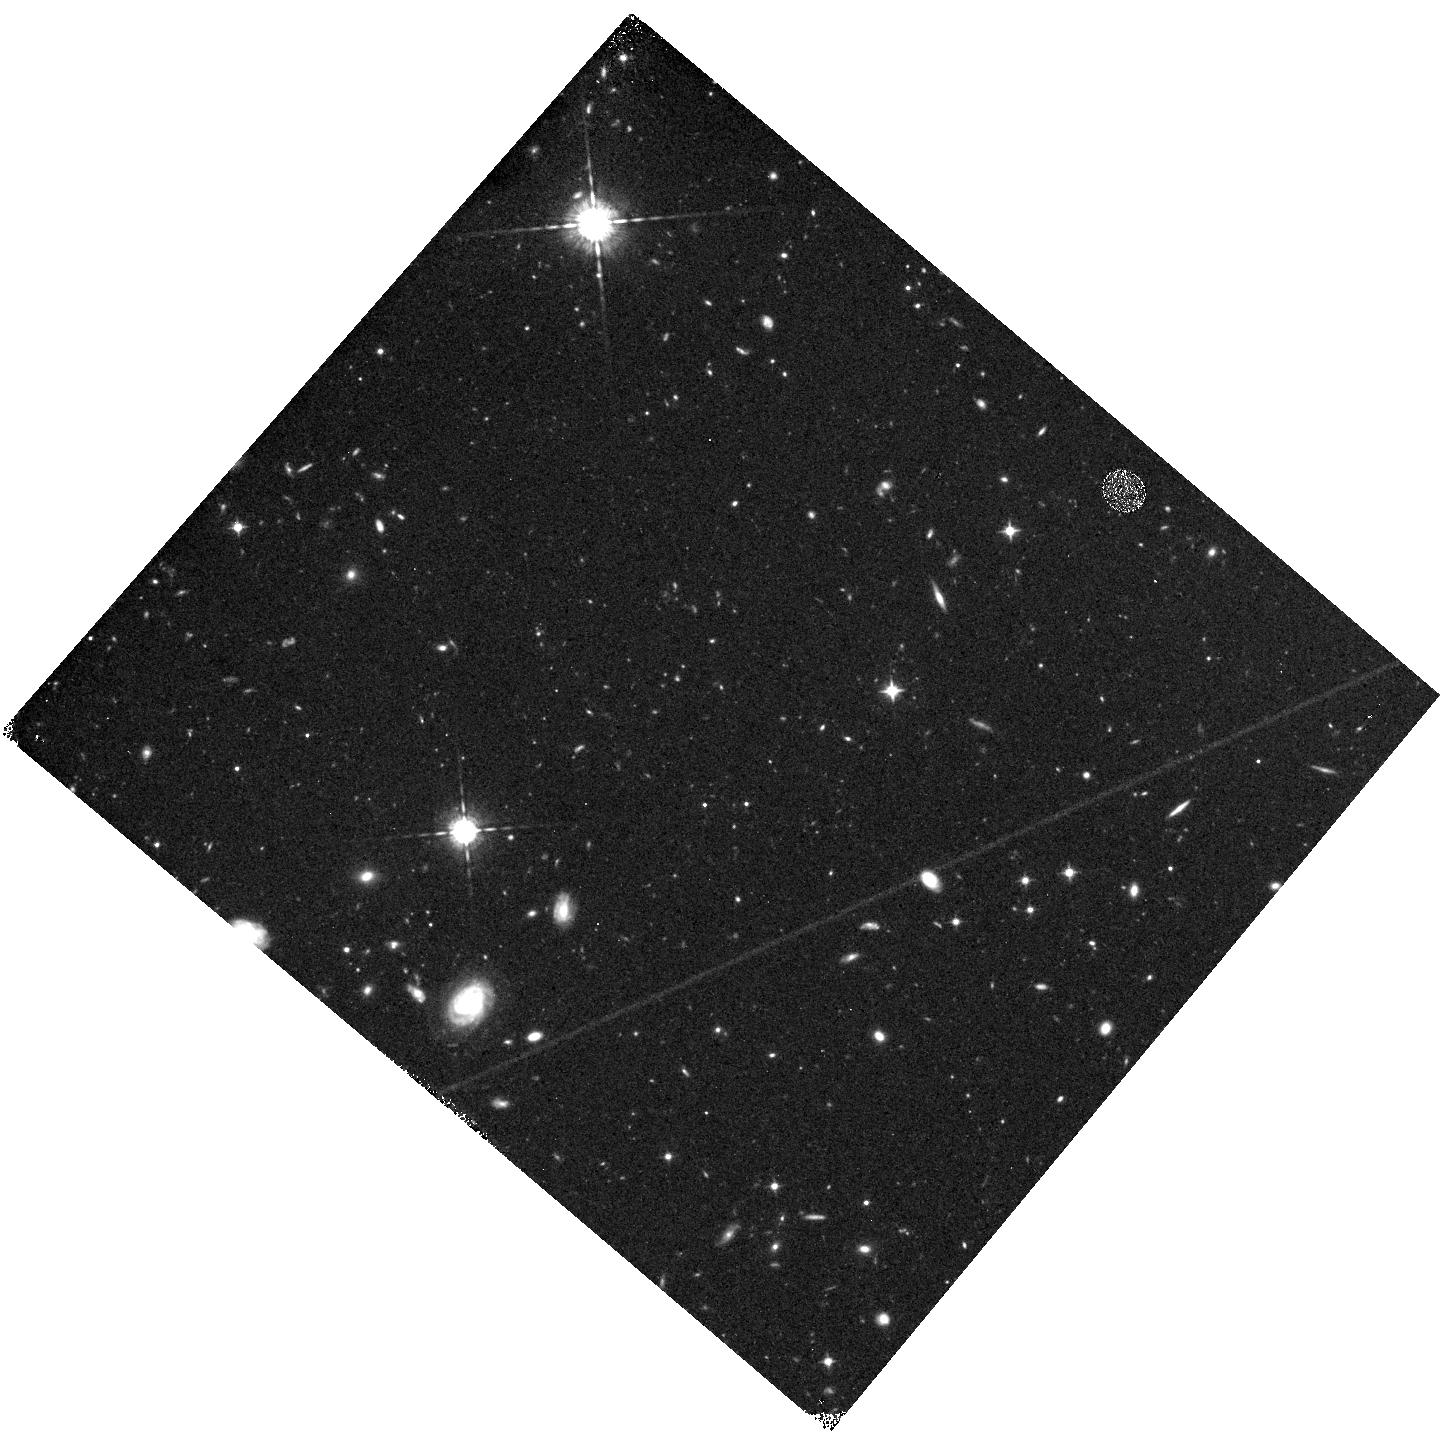
Target: field at RA 328.816°, Dec -44.177°
Instrument: WFC3/IR
Filter: F098M
Exposure: 1.6 h
Observation ID: hst_11541_09_wfc3_ir_f098m_ib6809

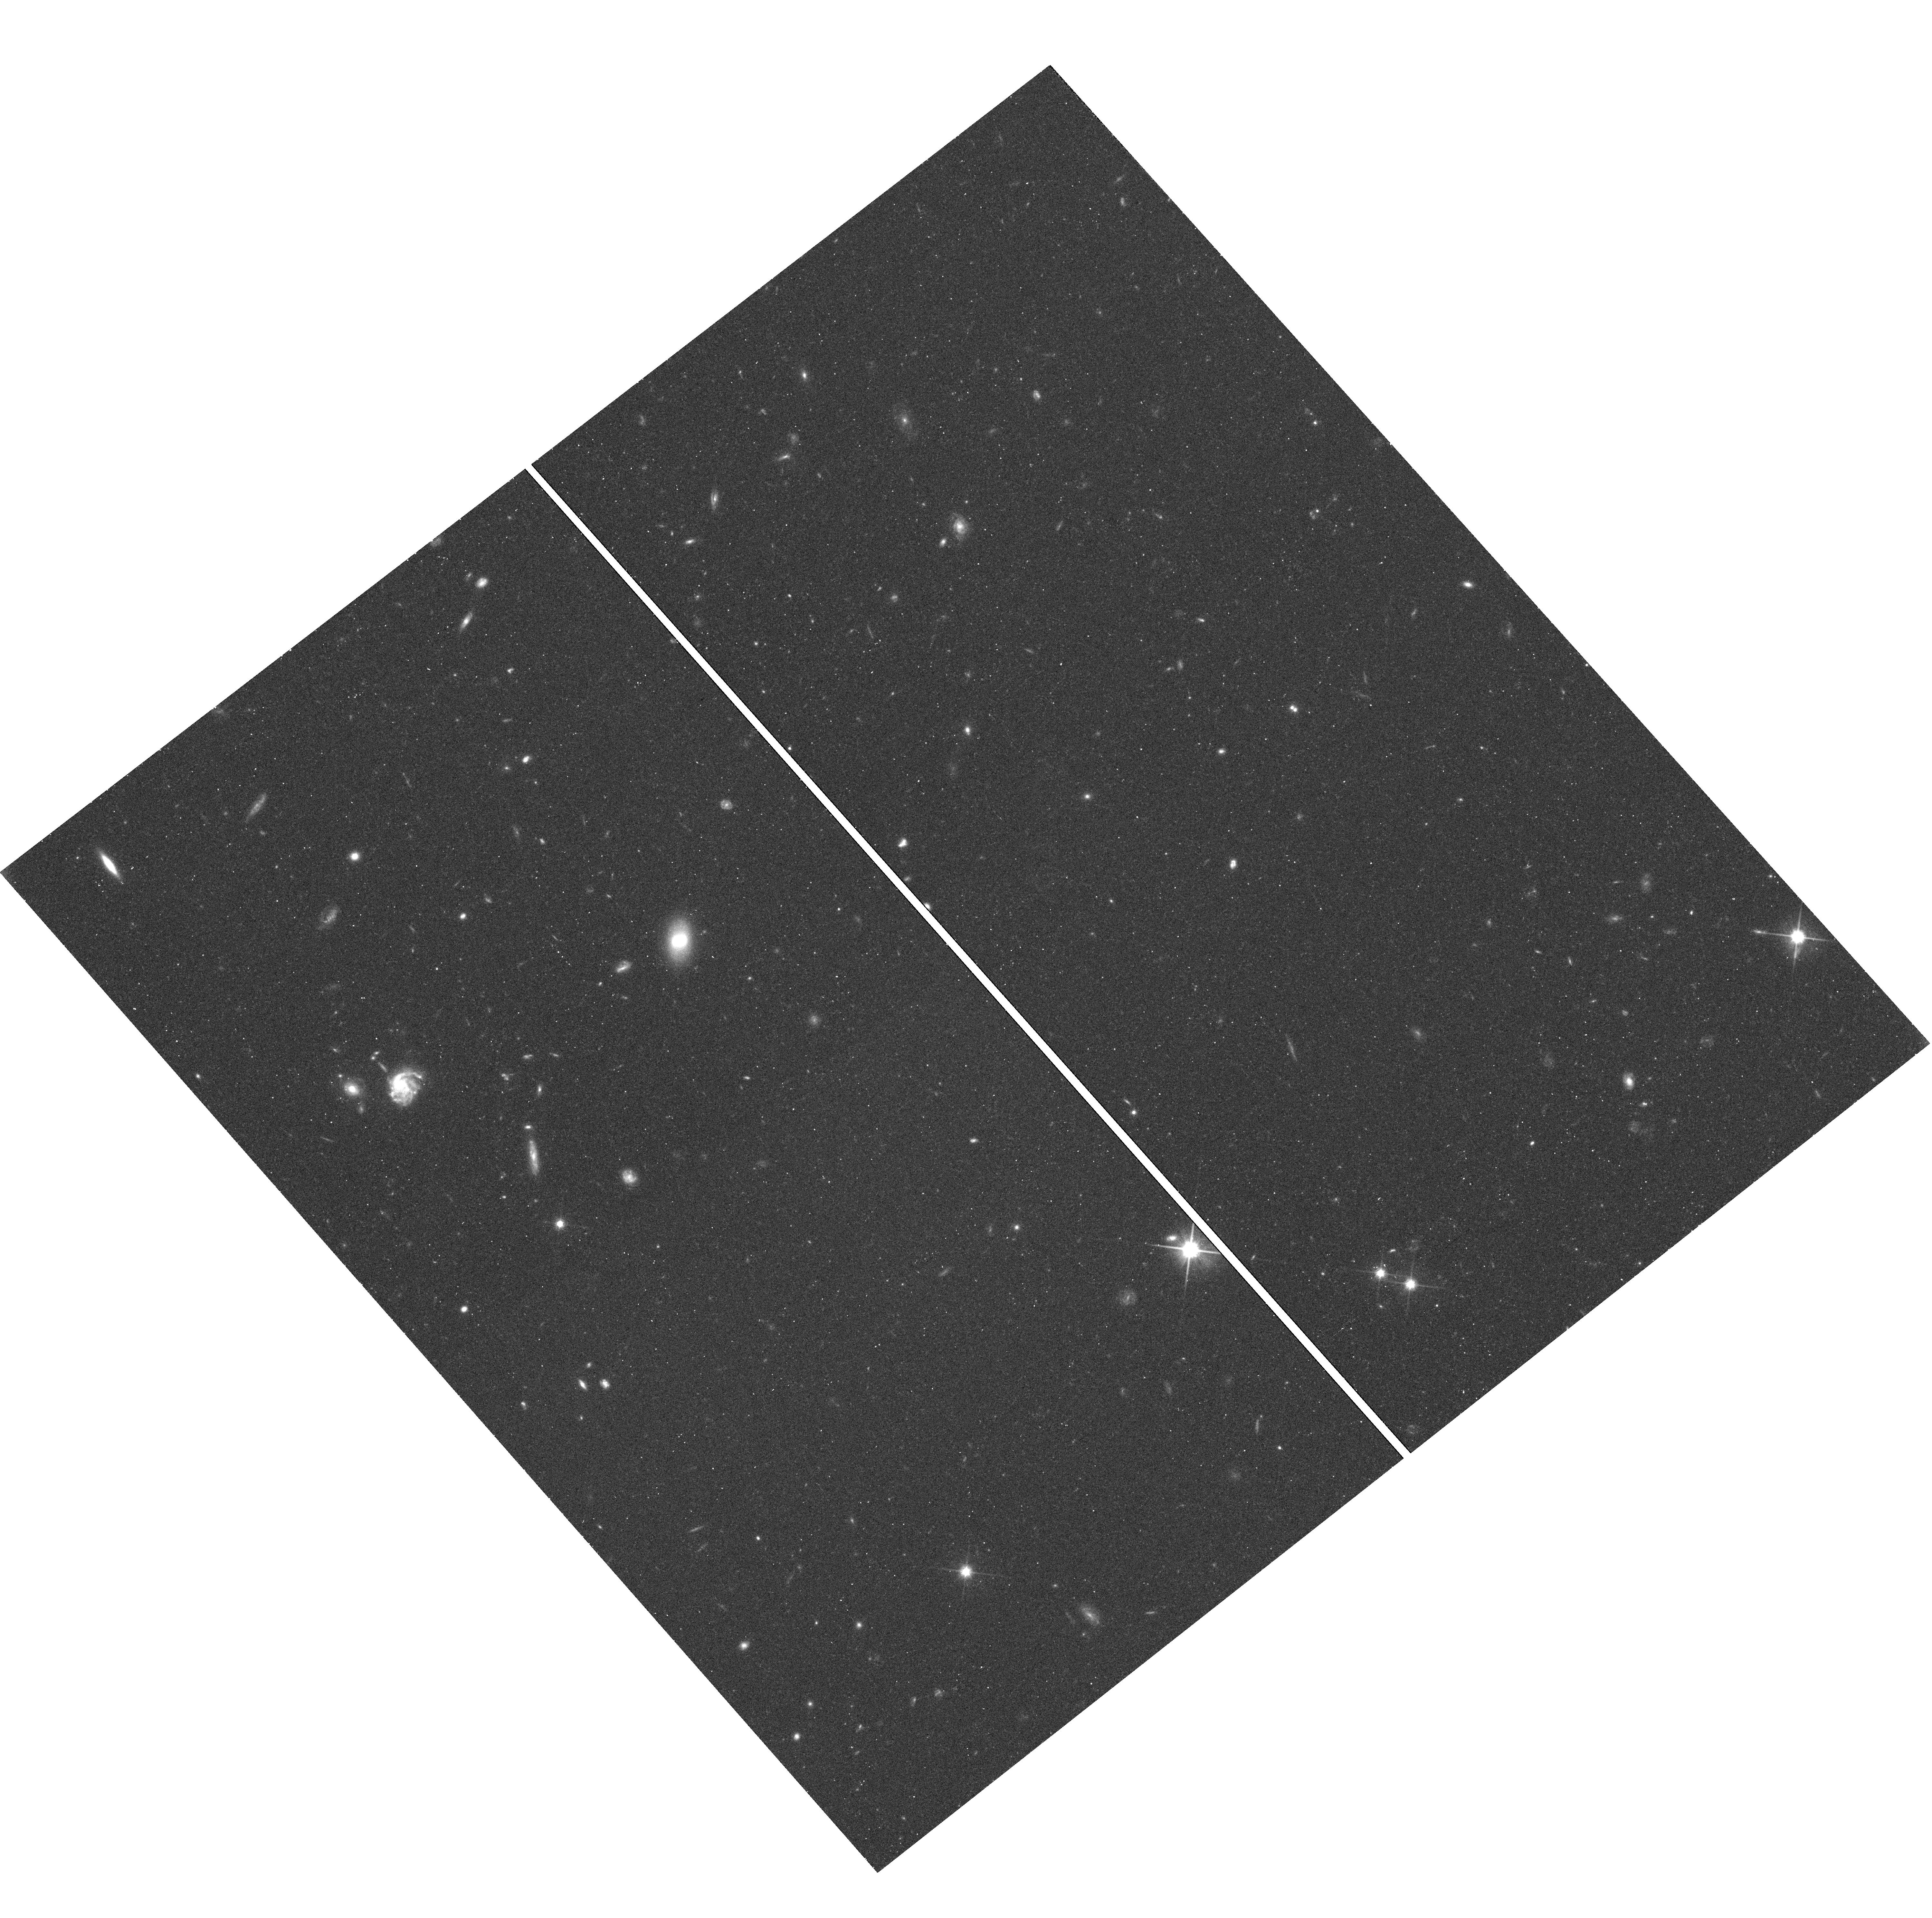
Target: field at RA 36.985°, Dec -41.024°
Instrument: WFC3/UVIS
Filter: F600LP
Exposure: 24 min
Observation ID: hst_11541_03_wfc3_uvis_f600lp_ib6803

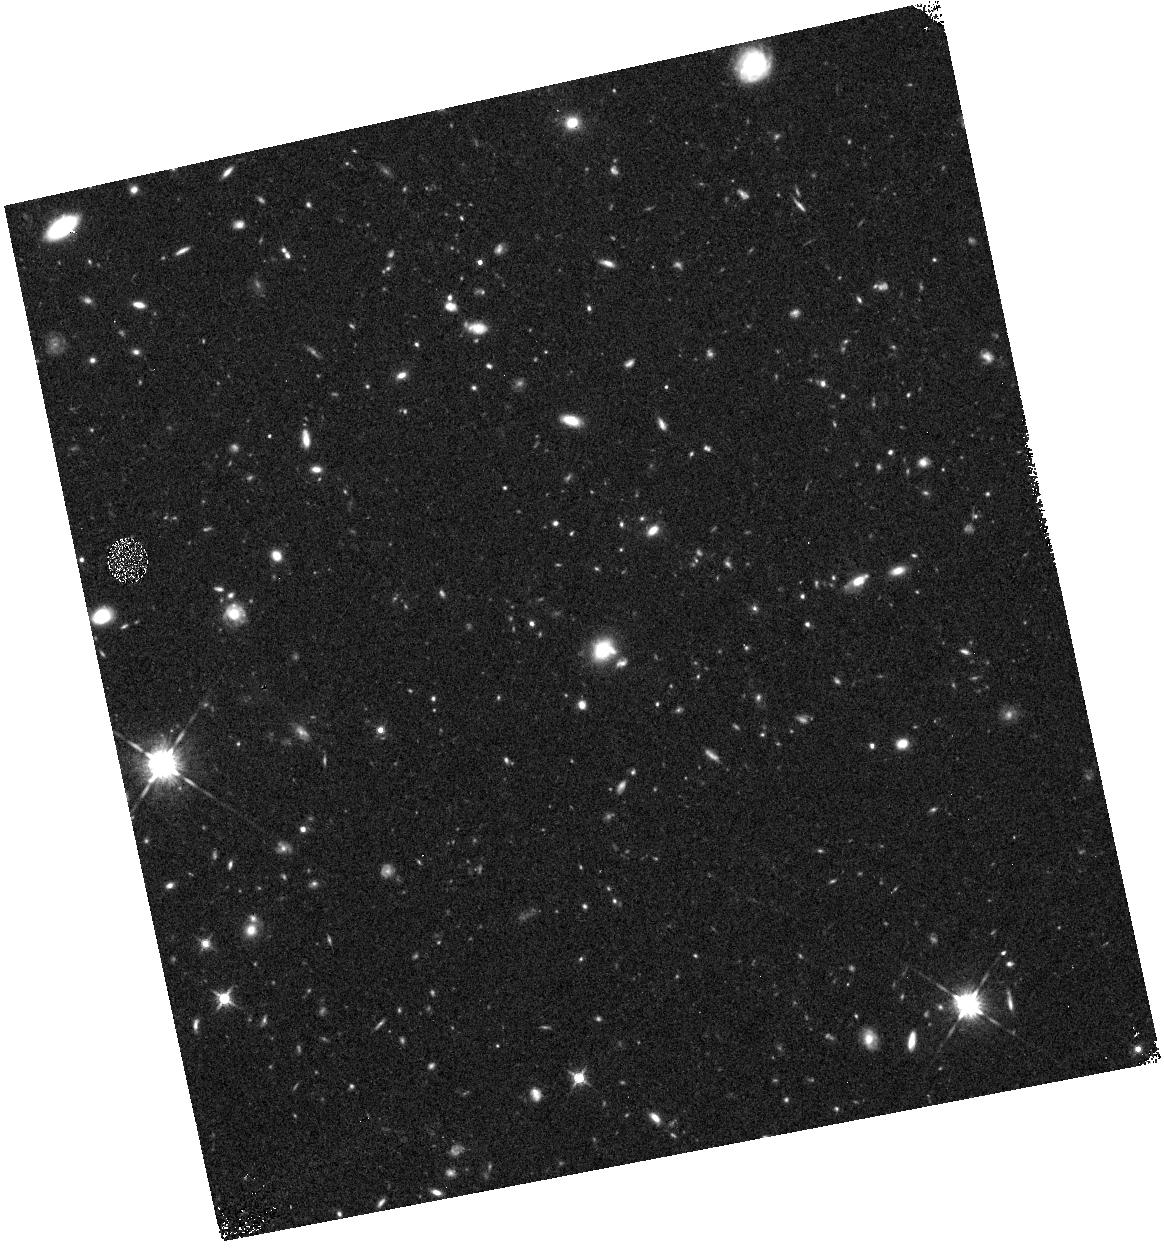
Target: field at RA 40.112°, Dec -18.955°
Instrument: WFC3/IR
Filter: F125W
Exposure: 23 min
Observation ID: hst_11541_04_wfc3_ir_f125w_ib6804

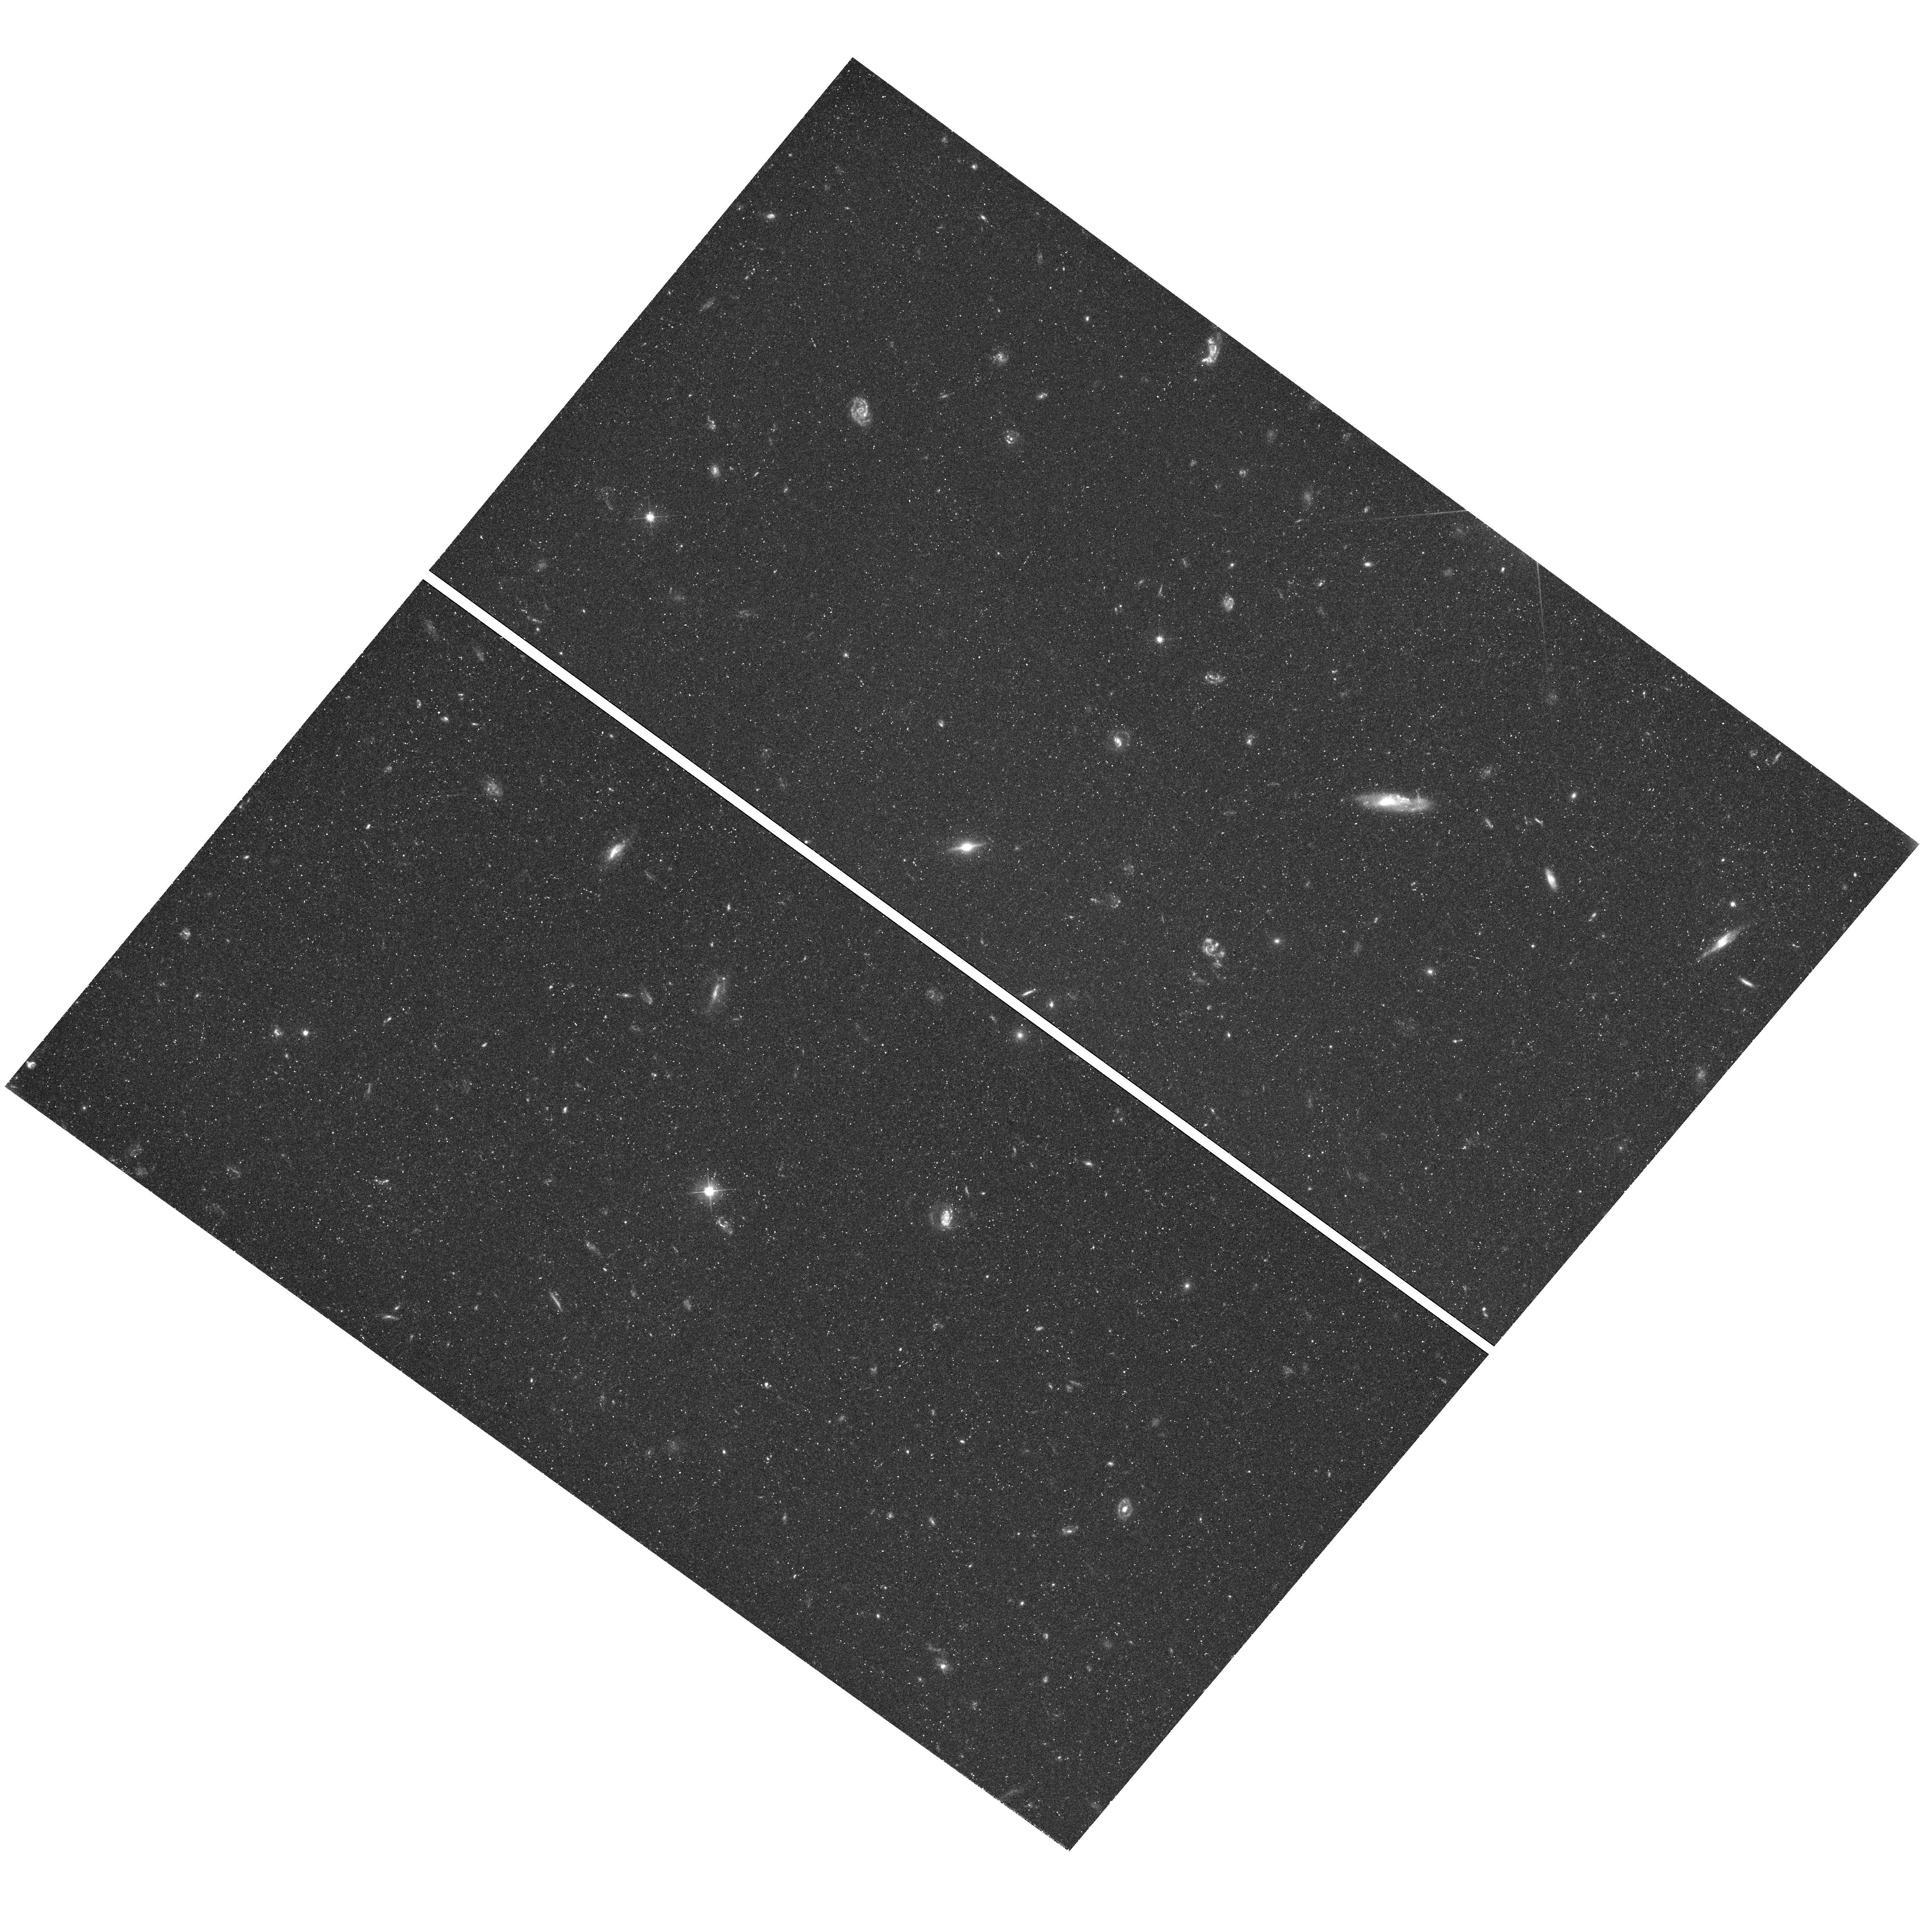
Target: field at RA 166.504°, Dec 34.482°
Instrument: WFC3/UVIS
Filter: F475X
Exposure: 49 min
Observation ID: hst_11541_08_wfc3_uvis_f475x_ib6808

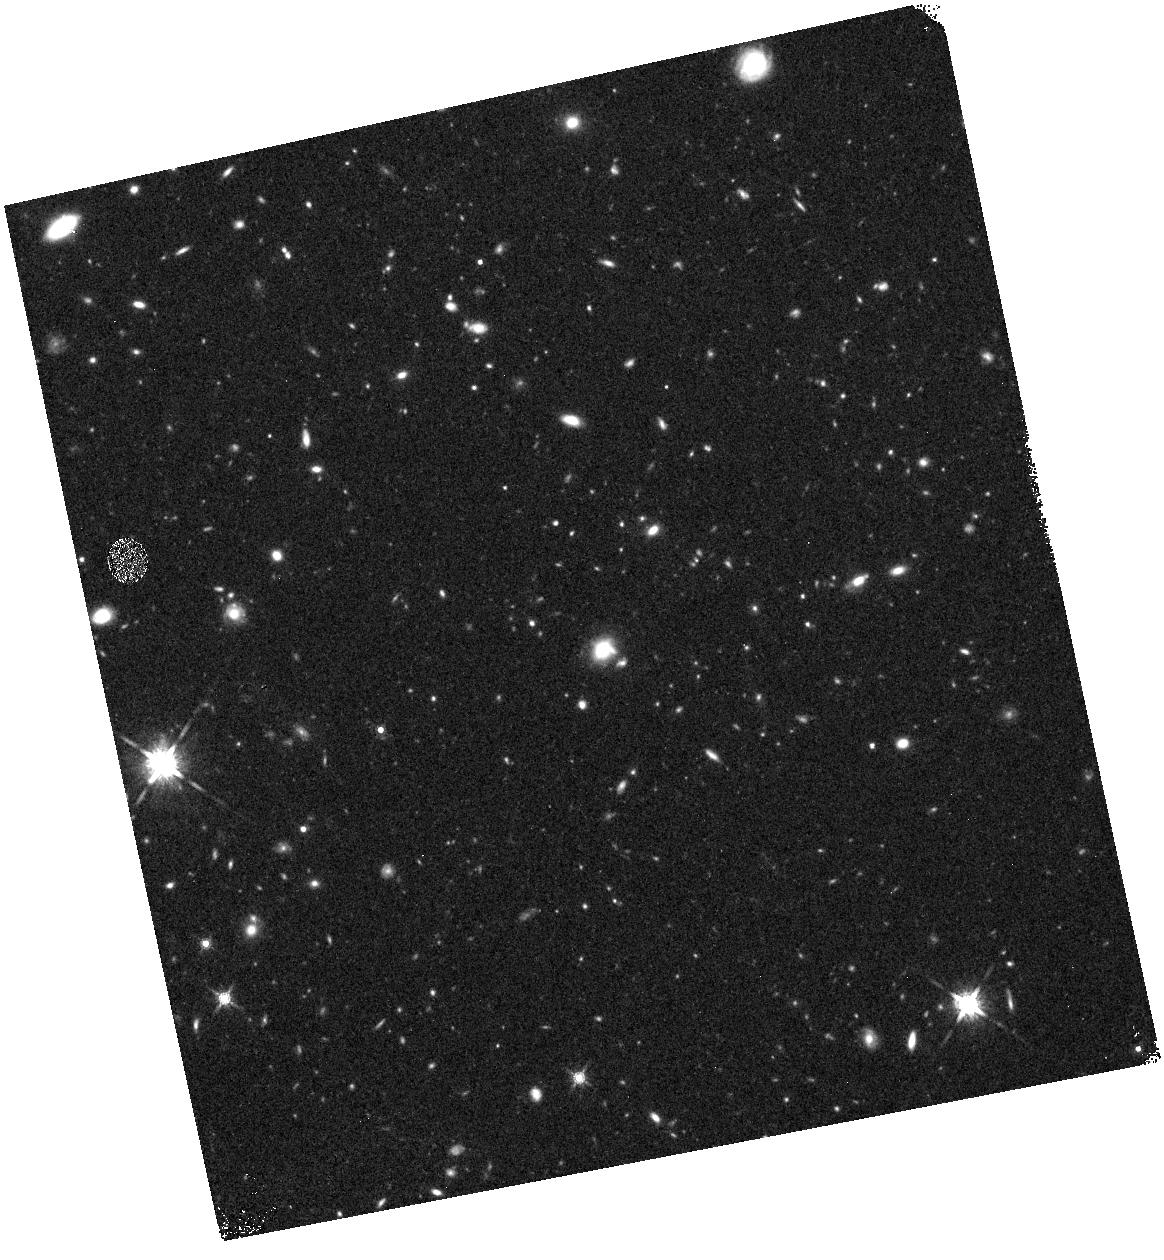
Target: field at RA 40.112°, Dec -18.955°
Instrument: WFC3/IR
Filter: F160W
Exposure: 23 min
Observation ID: hst_11541_04_wfc3_ir_f160w_ib6804

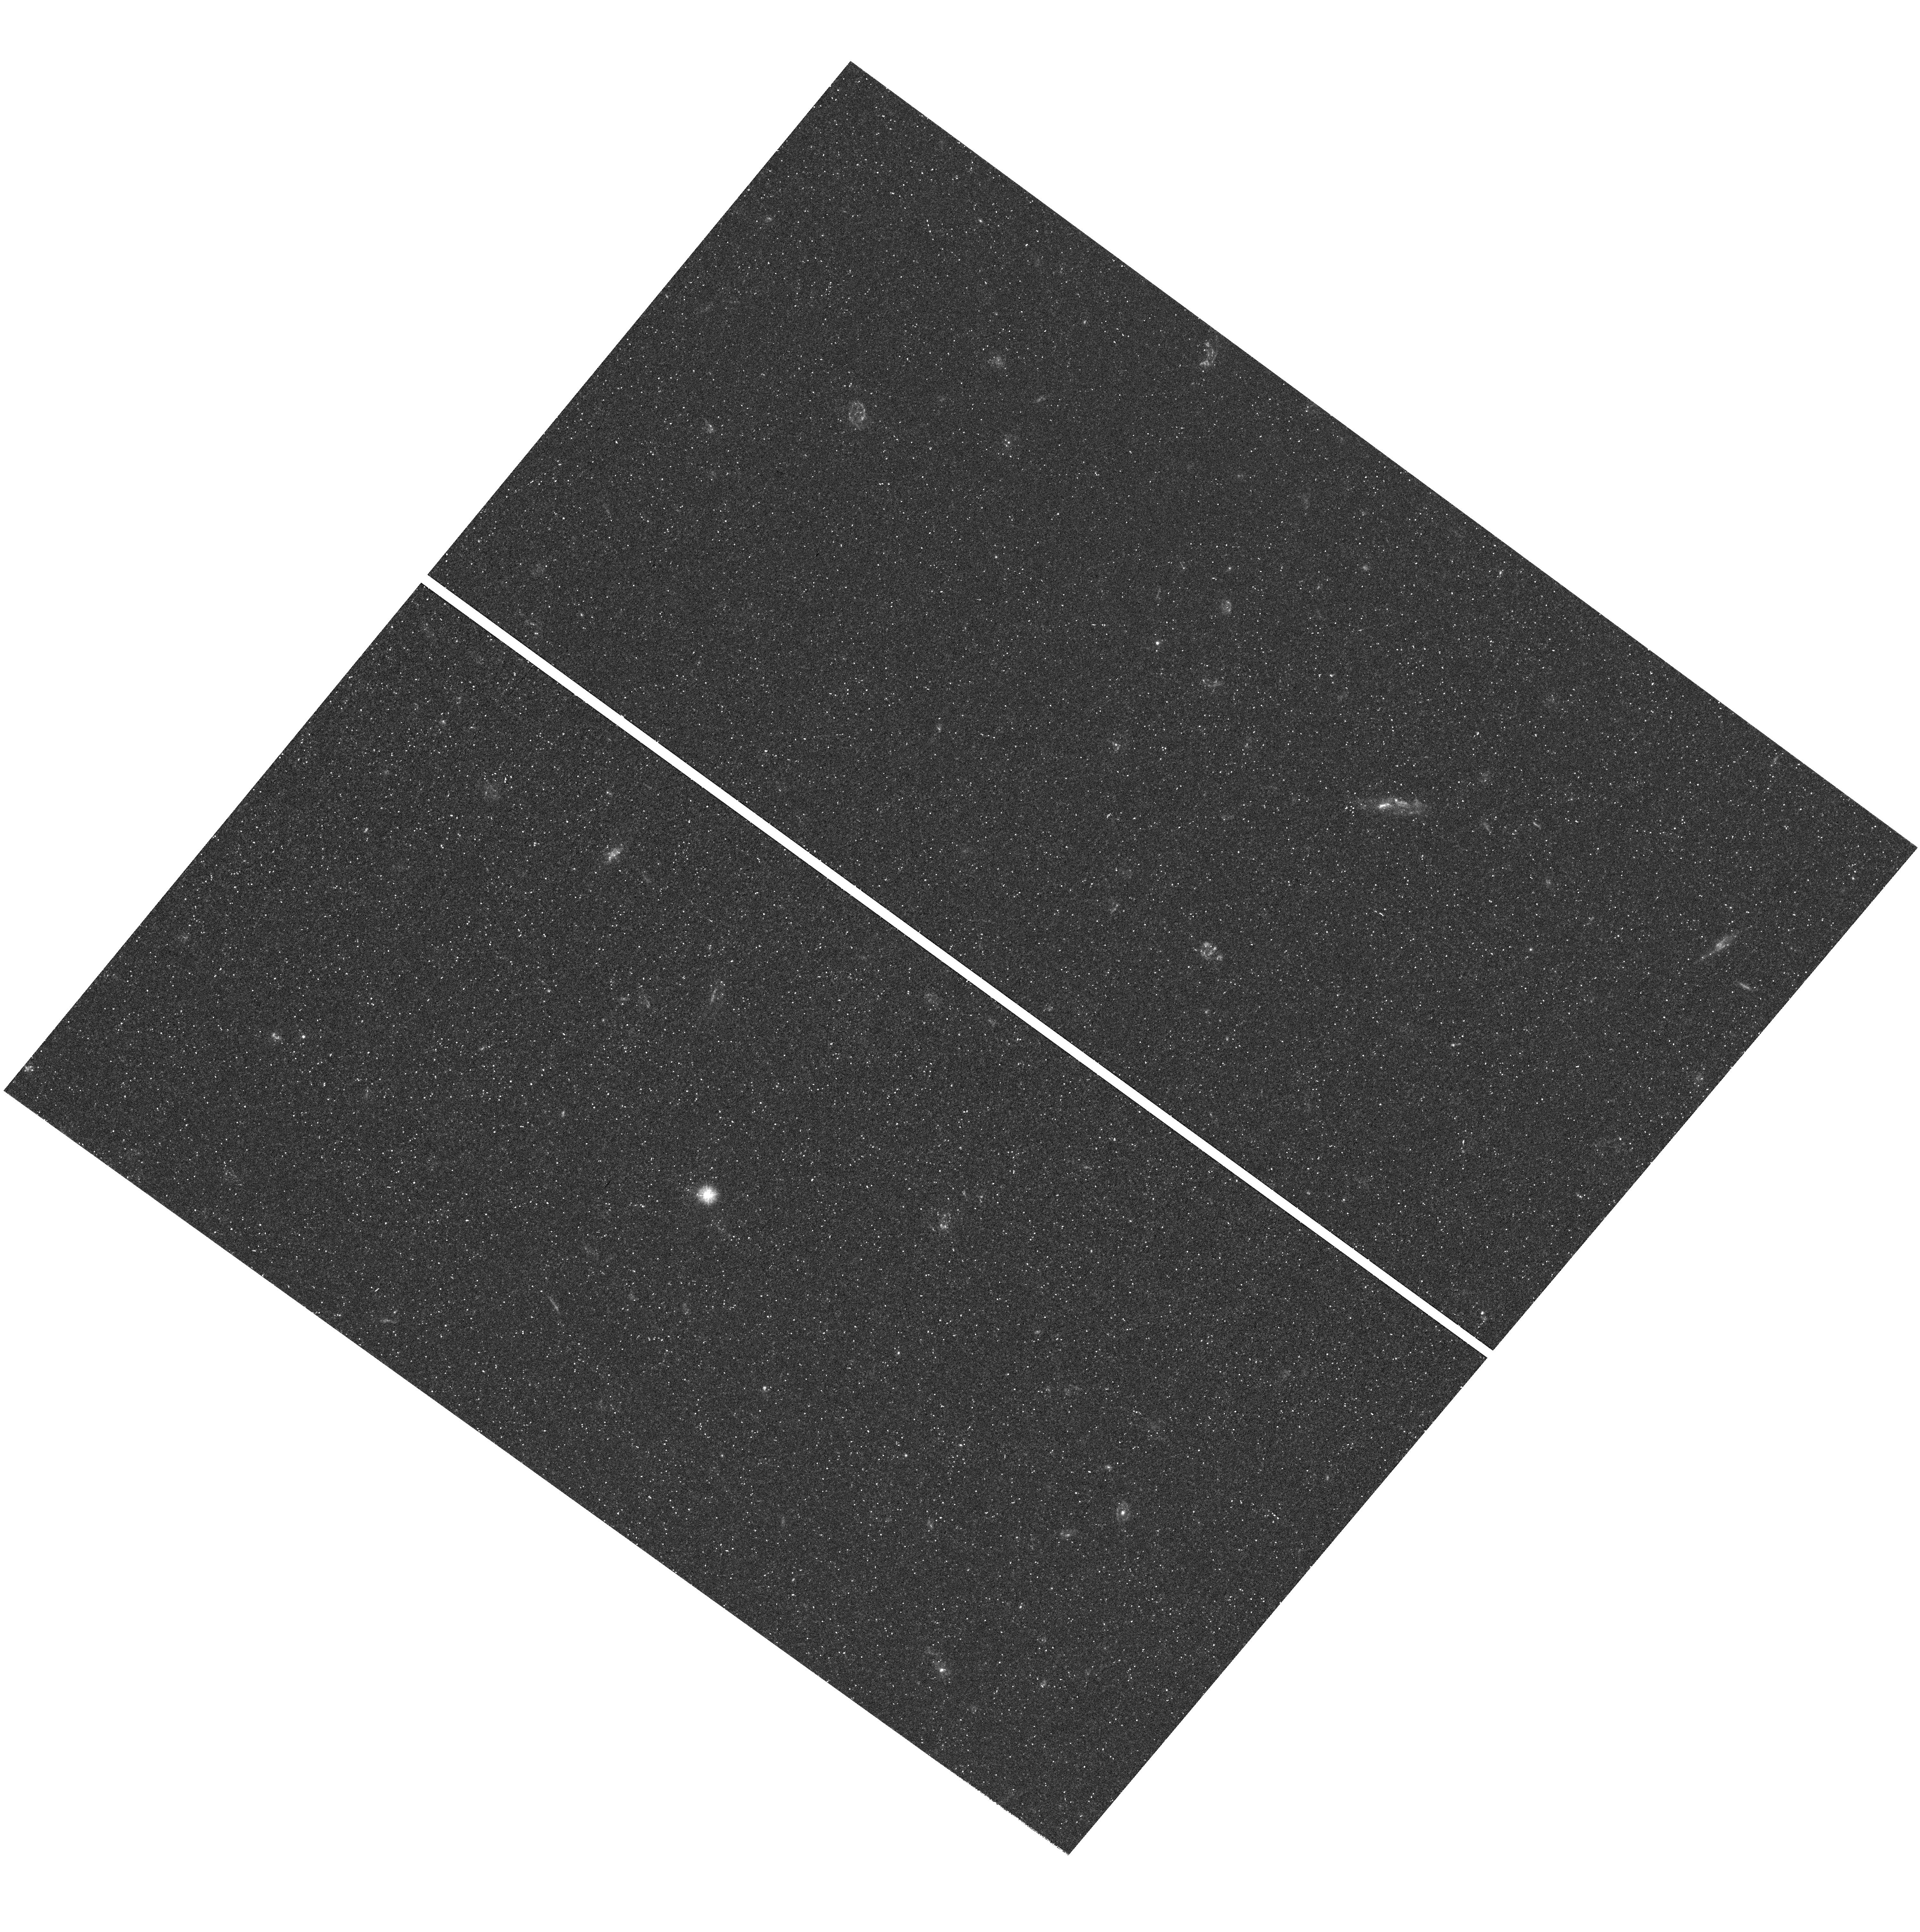
Target: field at RA 166.504°, Dec 34.482°
Instrument: WFC3/UVIS
Filter: F300X
Exposure: 49 min
Observation ID: hst_11541_08_wfc3_uvis_f300x_ib6808

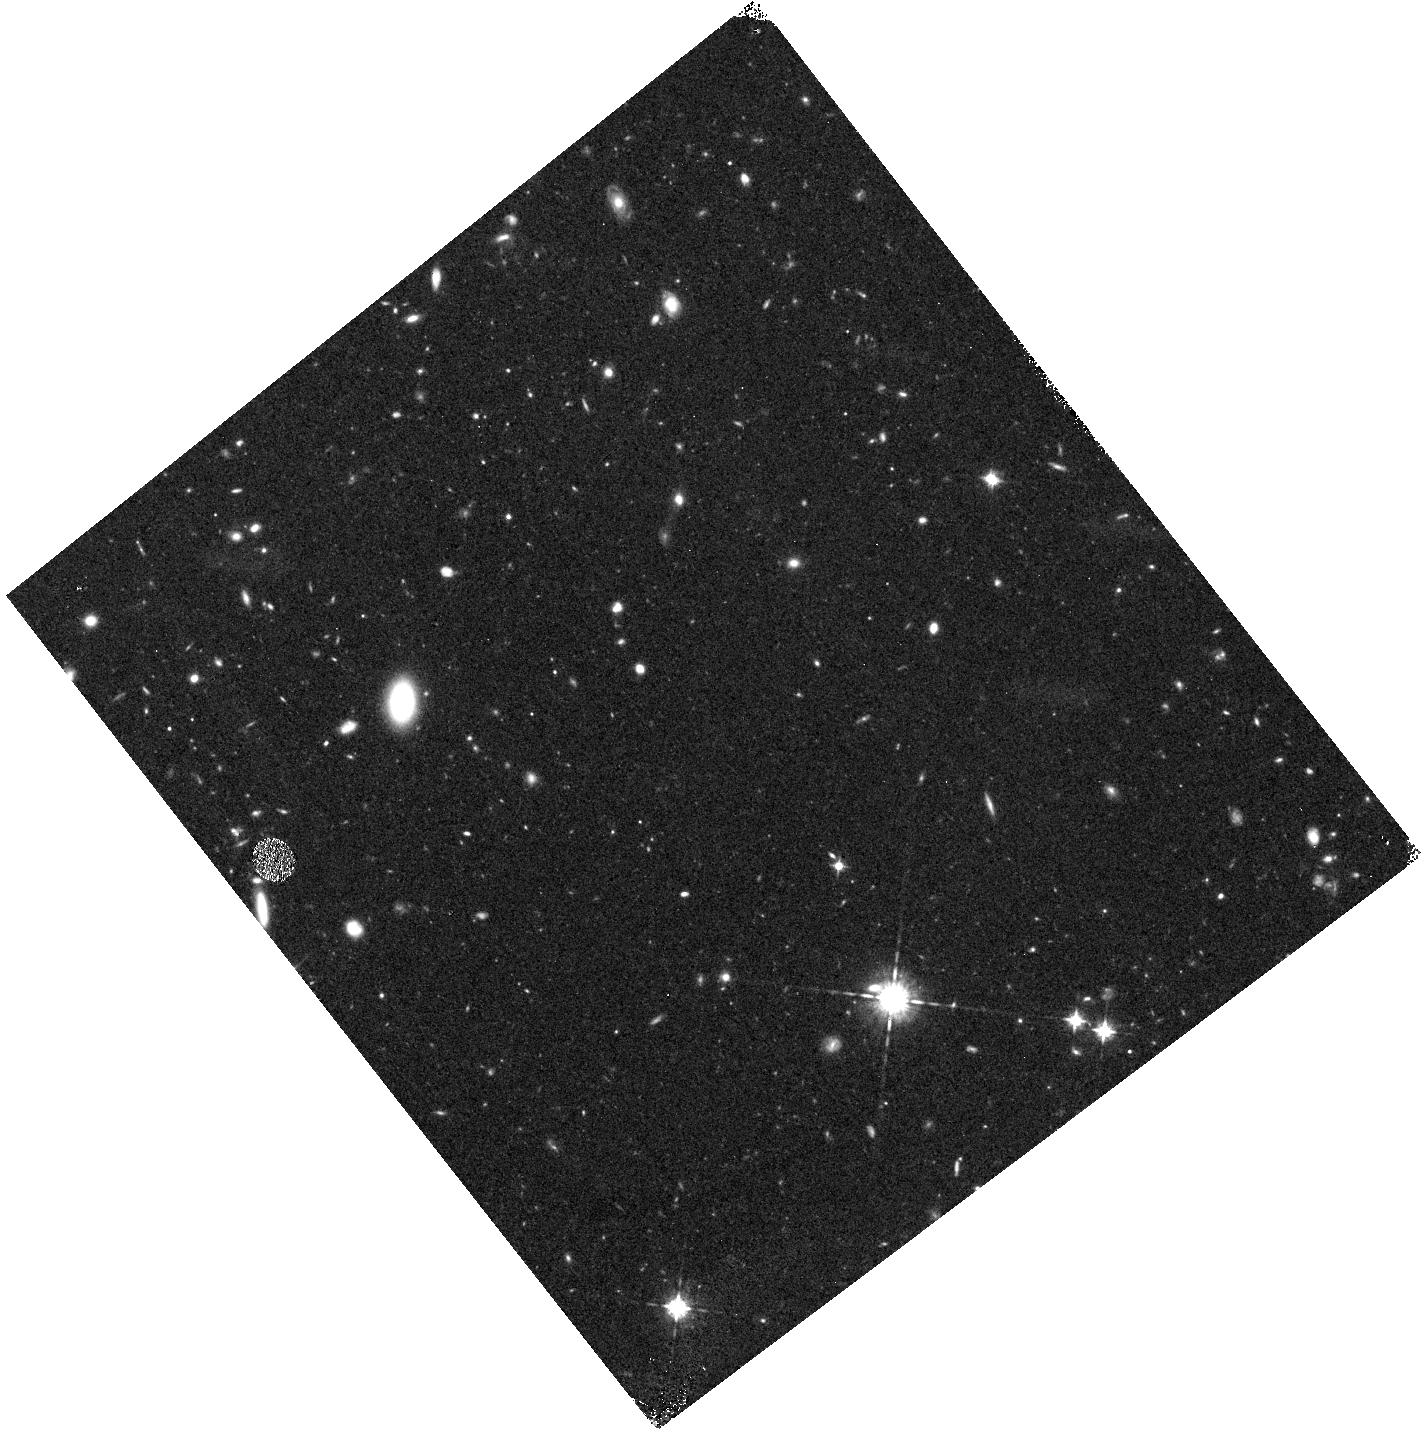
Target: field at RA 36.983°, Dec -41.026°
Instrument: WFC3/IR
Filter: F098M
Exposure: 57 min
Observation ID: hst_11541_03_wfc3_ir_f098m_ib6803

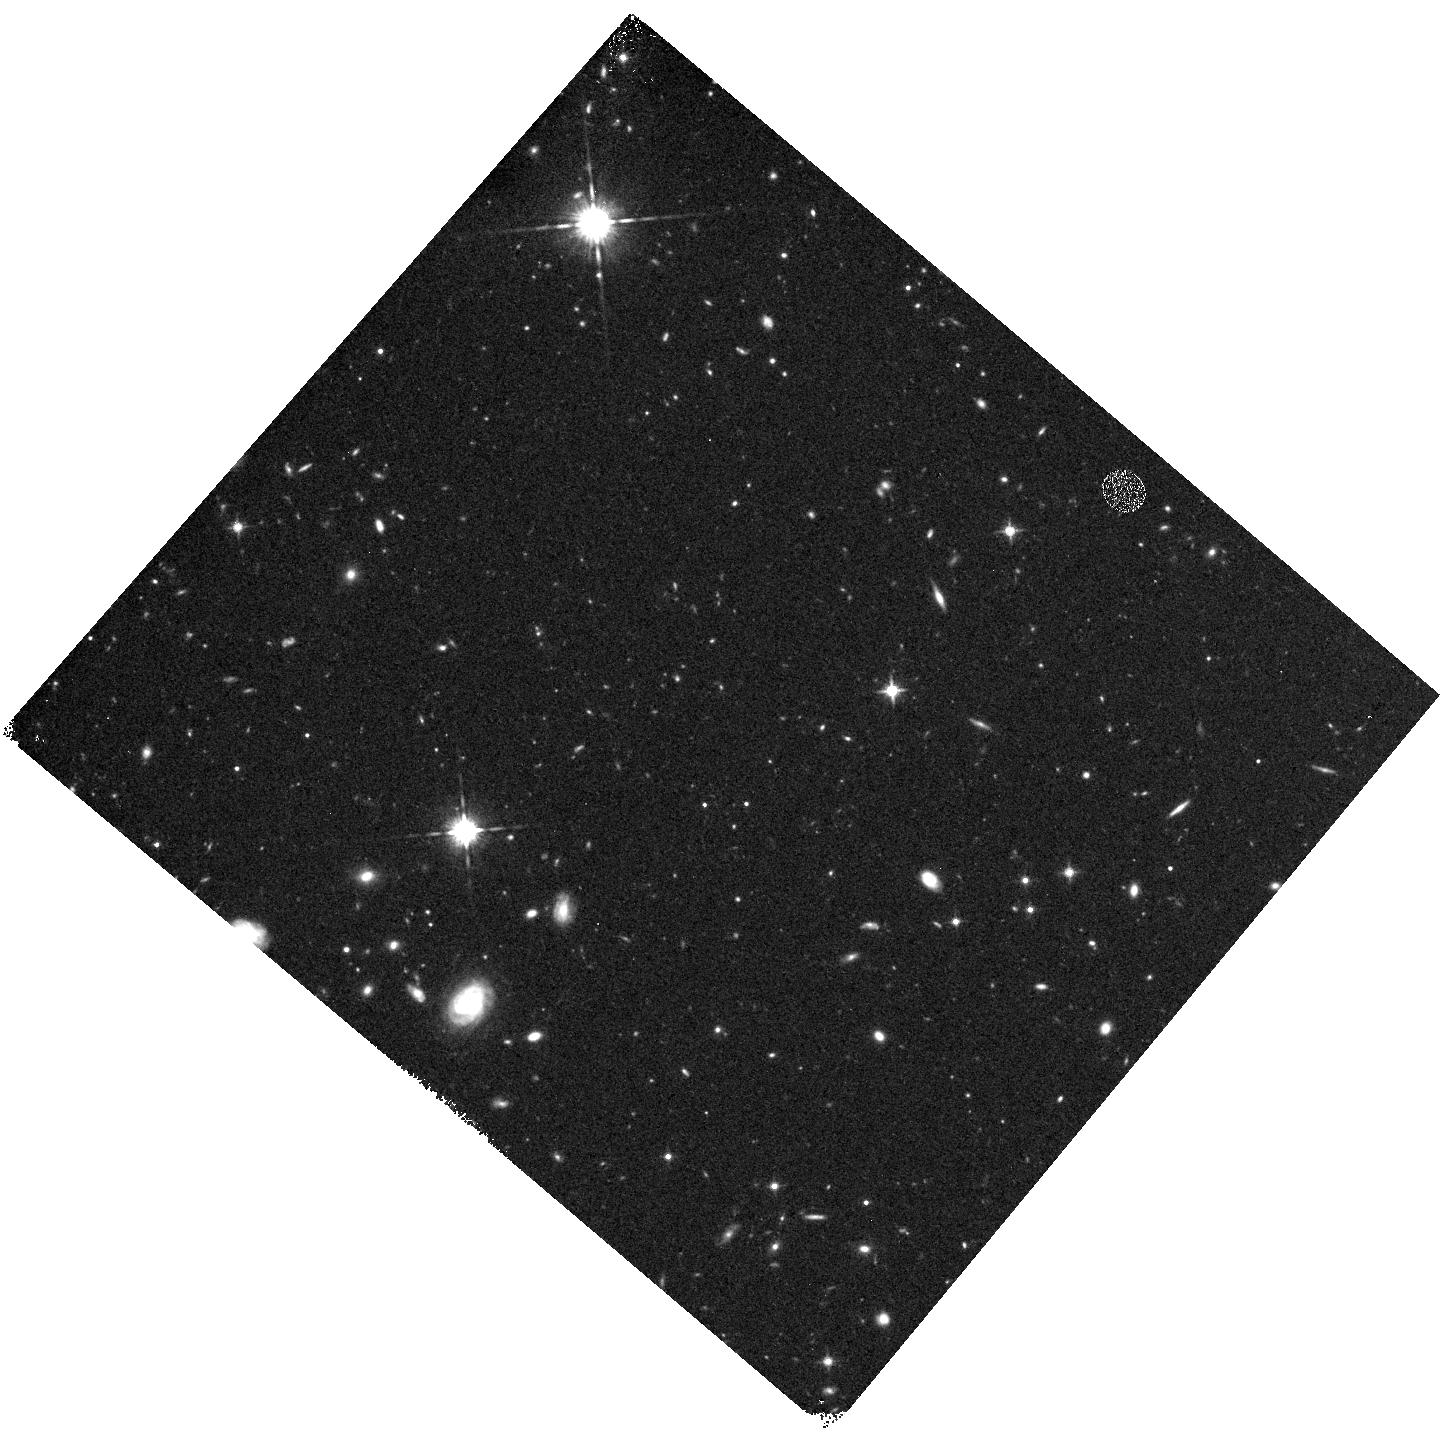
Target: field at RA 328.816°, Dec -44.177°
Instrument: WFC3/IR
Filter: F125W
Exposure: 23 min
Observation ID: hst_11541_09_wfc3_ir_f125w_ib6809

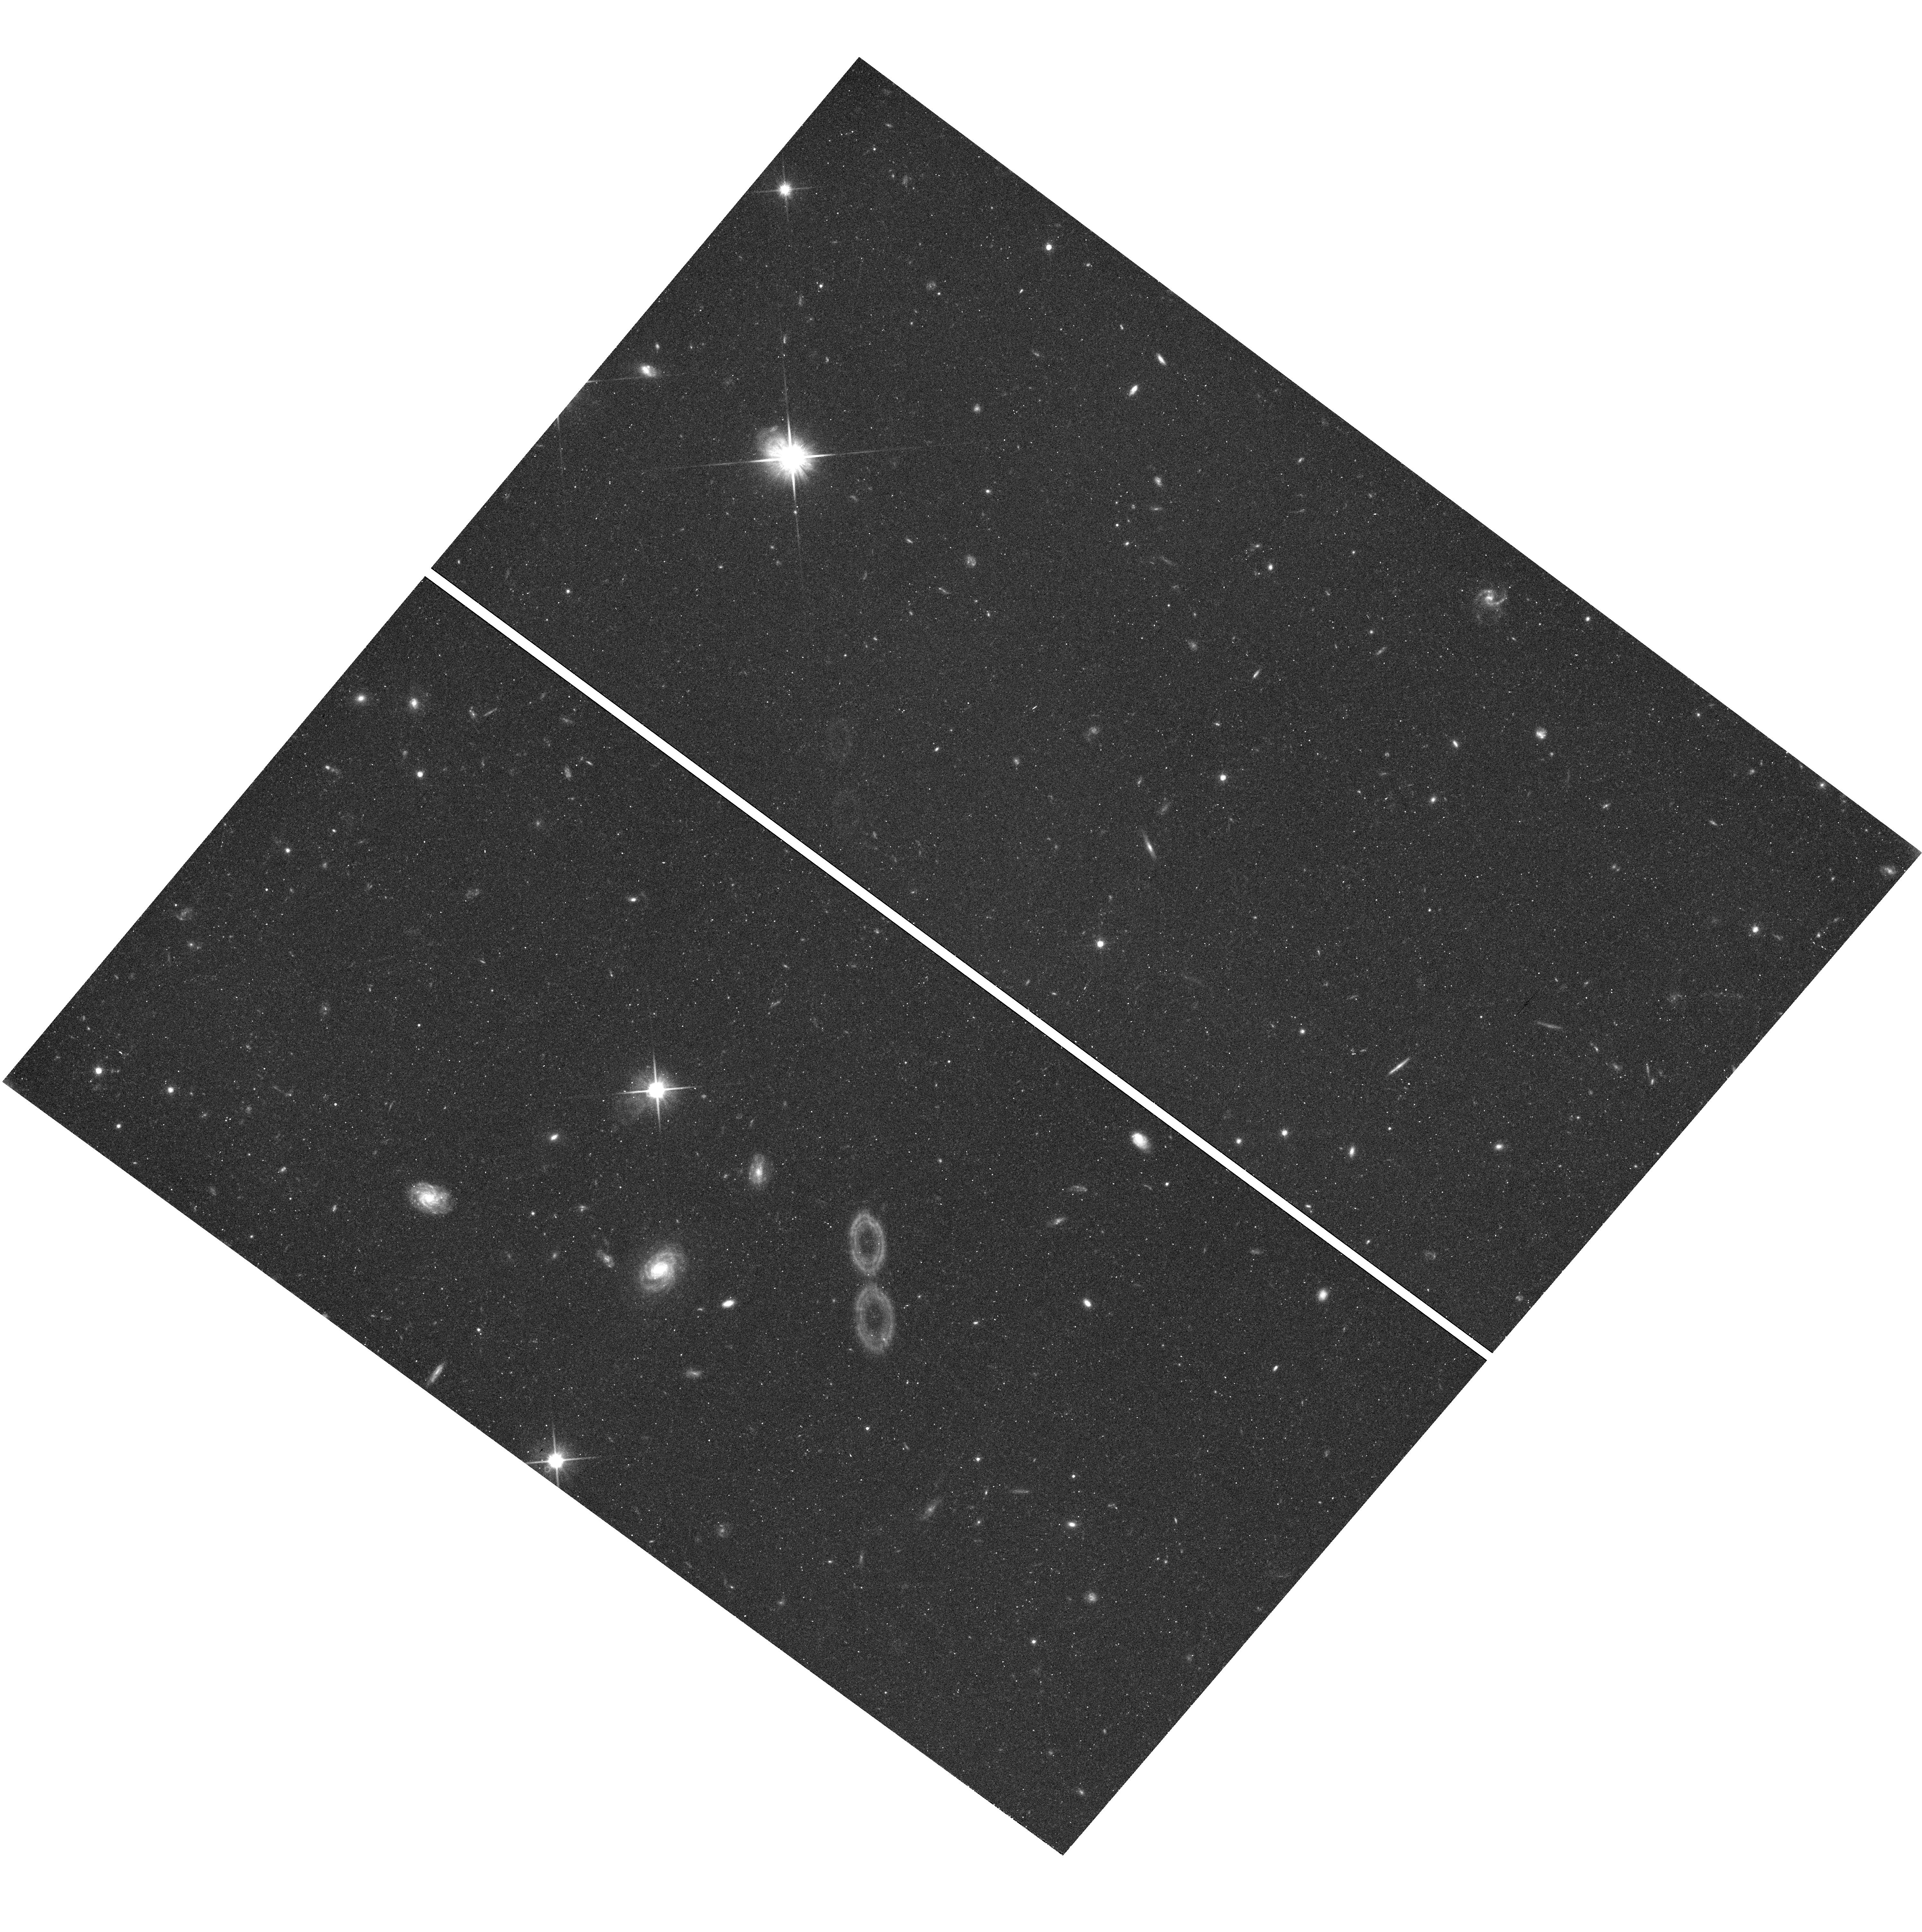
Target: field at RA 328.813°, Dec -44.179°
Instrument: WFC3/UVIS
Filter: F600LP
Exposure: 36 min
Observation ID: hst_11541_09_wfc3_uvis_f600lp_ib6809

COS-GTO: COOL, WARM AND HOT GAS IN THE COSMIC WEB AND IN GALAXY HALOS (PI: Green, James Carswell)

COS G130M and G160M 20, 000 resolution observations will be obtained for 17 QSOs to study cool, warm and hot gas in the cosmic web and in galaxy halos. 5 QSOs with z from 0.177 to 0.574 and sum z = 1.68 will be observed with S/N = 40-50 per resolution element. 12 QSOs with z = 0.286 to 0.669 and sum z = 5.57 will be observed with S/N = 30-40. The observations will allow a wide range of IGM studies including determining the frequency of occurrence of the different types of absorption systems detected, along with studies of the physical conditions and elemental abundances in the different systems. Special emphasis will be given to a study of the properties of highly ionized IGM as traced by O VI, O V, O IV, N V, and C IV. The high S/N of the observations will allow a search for broad Lyman alpha absorption and weak metal line absorption that can be crucial for the evaluation of physical conditions and elemental abundances. Supporting ground based observations will allow studies of the association of the absorbers with galaxy structures along the 17 lines of sight. The overall goal of the program will be to obtain the information that will allow an assessment of the baryonic content of the IGM as revealed by UV and EUV absorption lines seen in the spectra of QSOs.